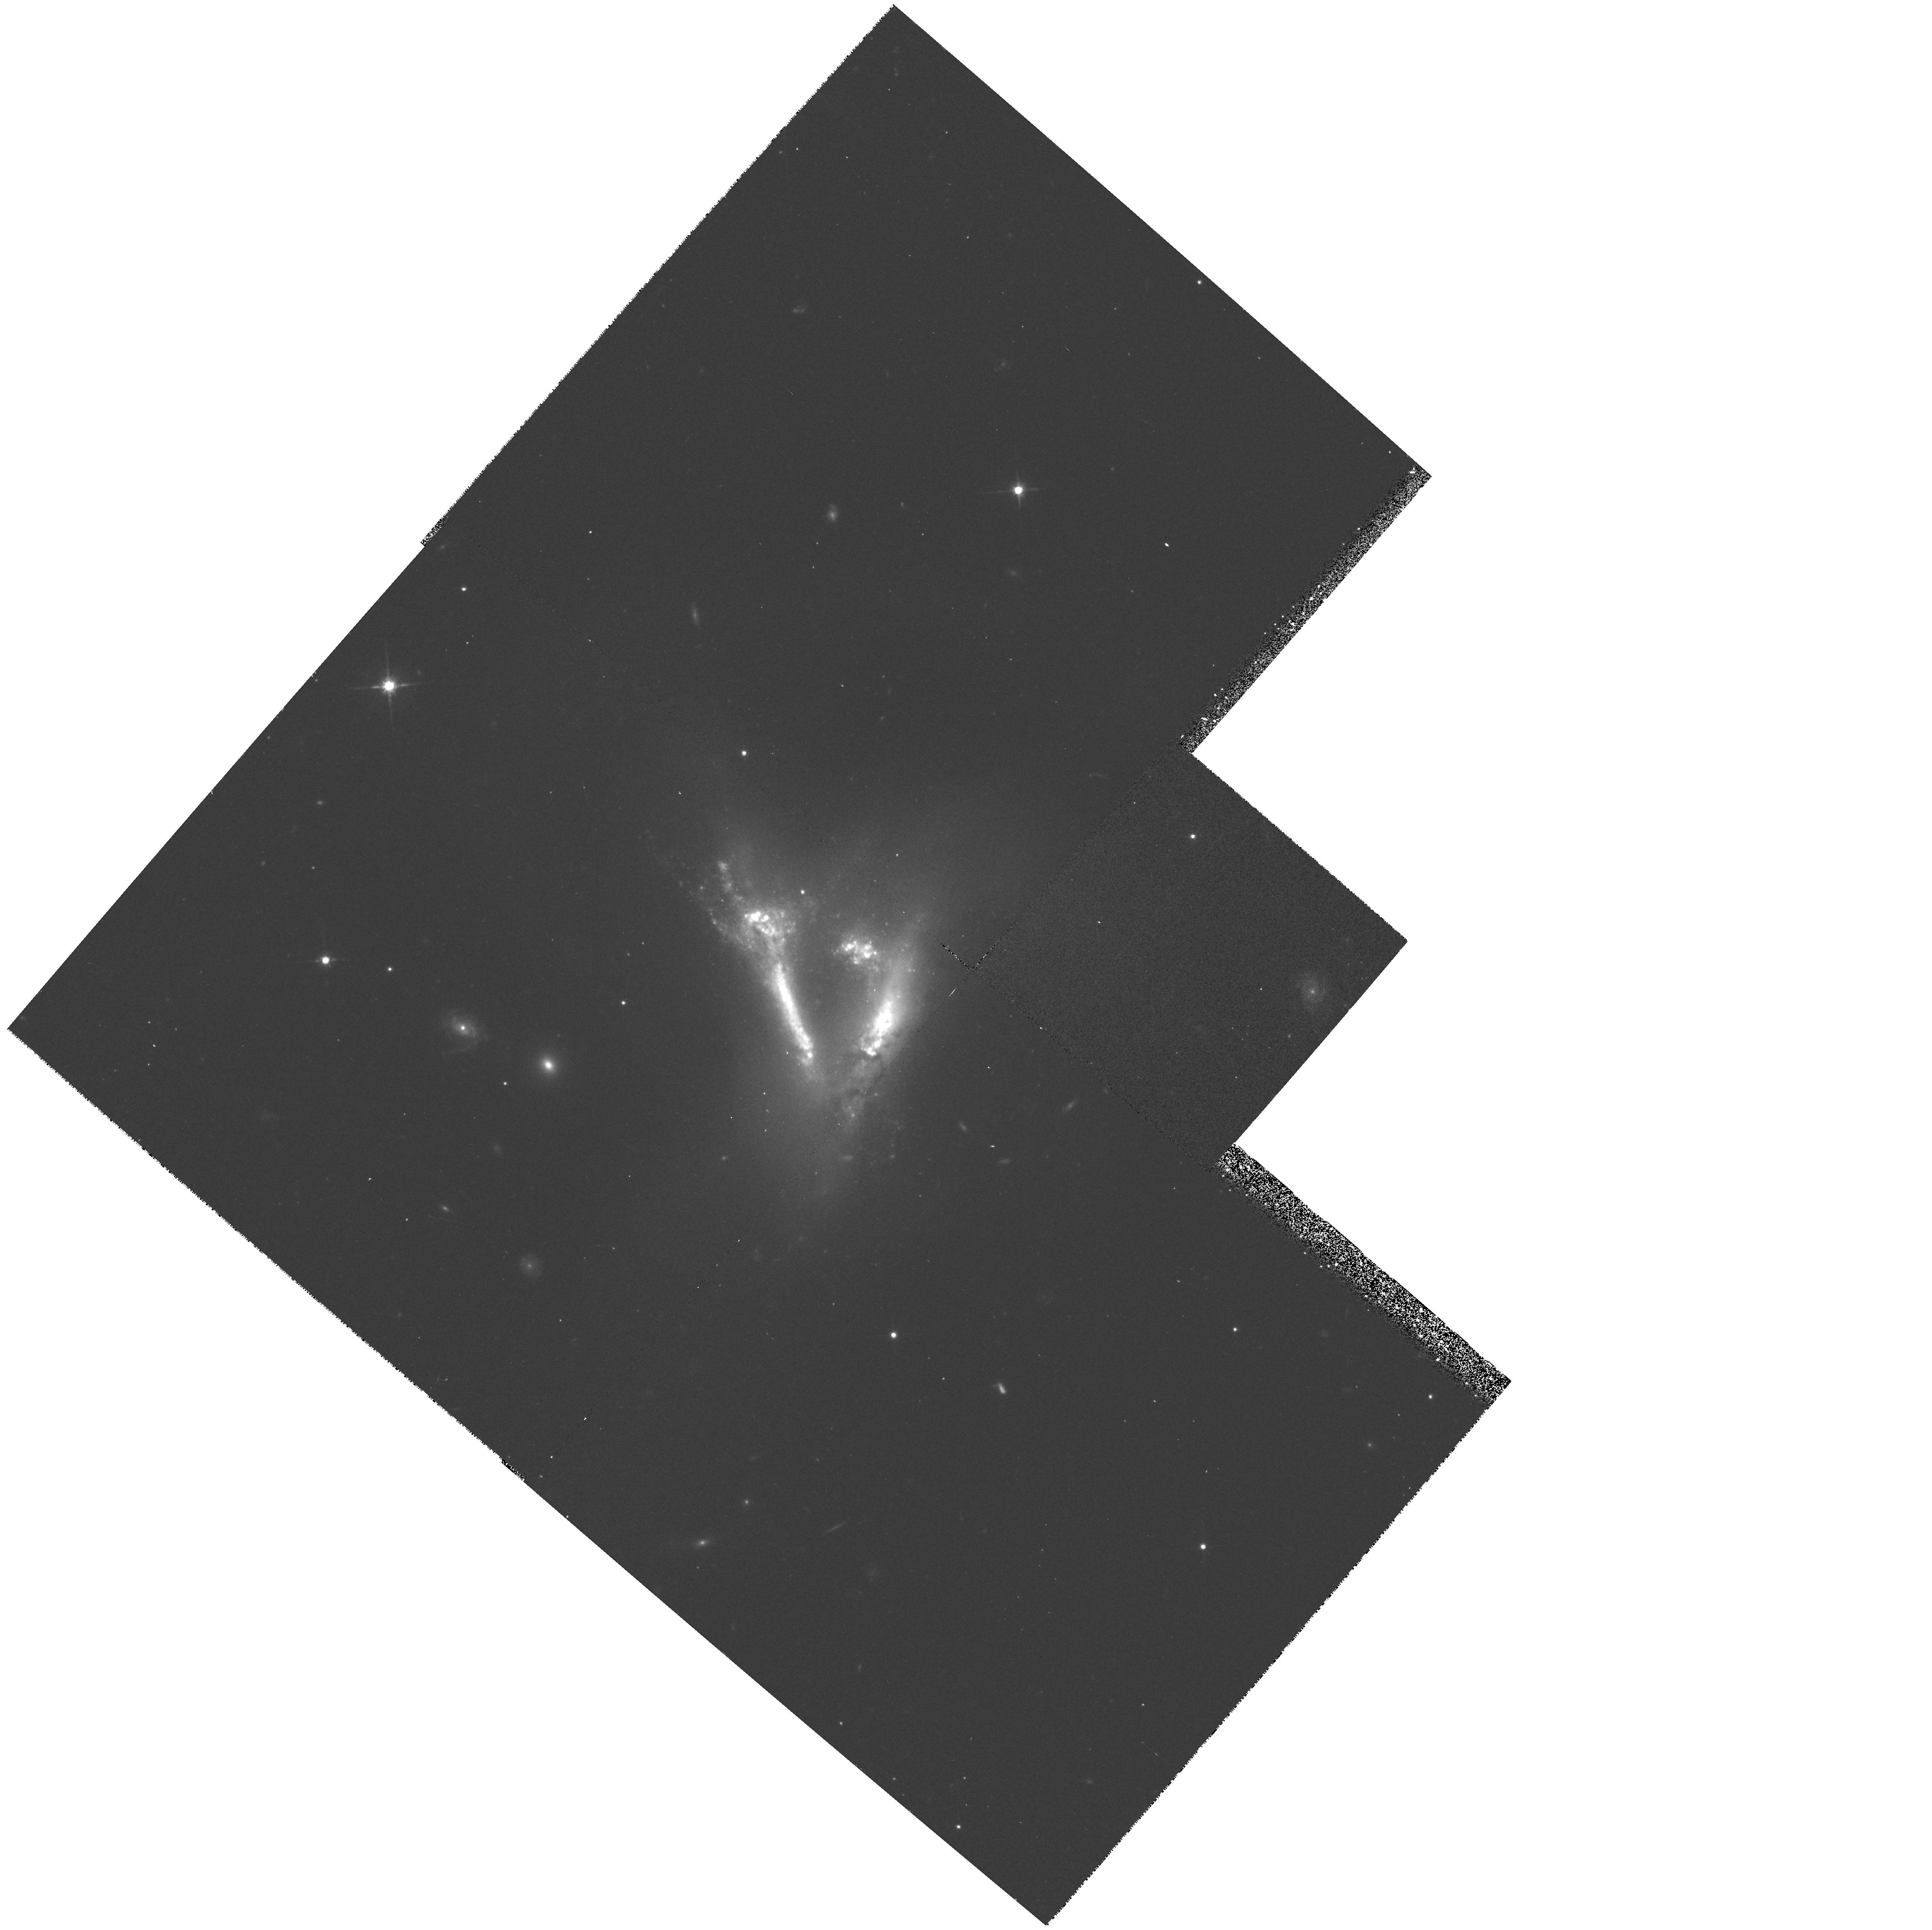
Target: IC2184
Instrument: WFPC2/PC
Filter: F814W
Exposure: 20 min
Observation ID: hst_6870_01_wfpc2_pc_f814w_u3hf01

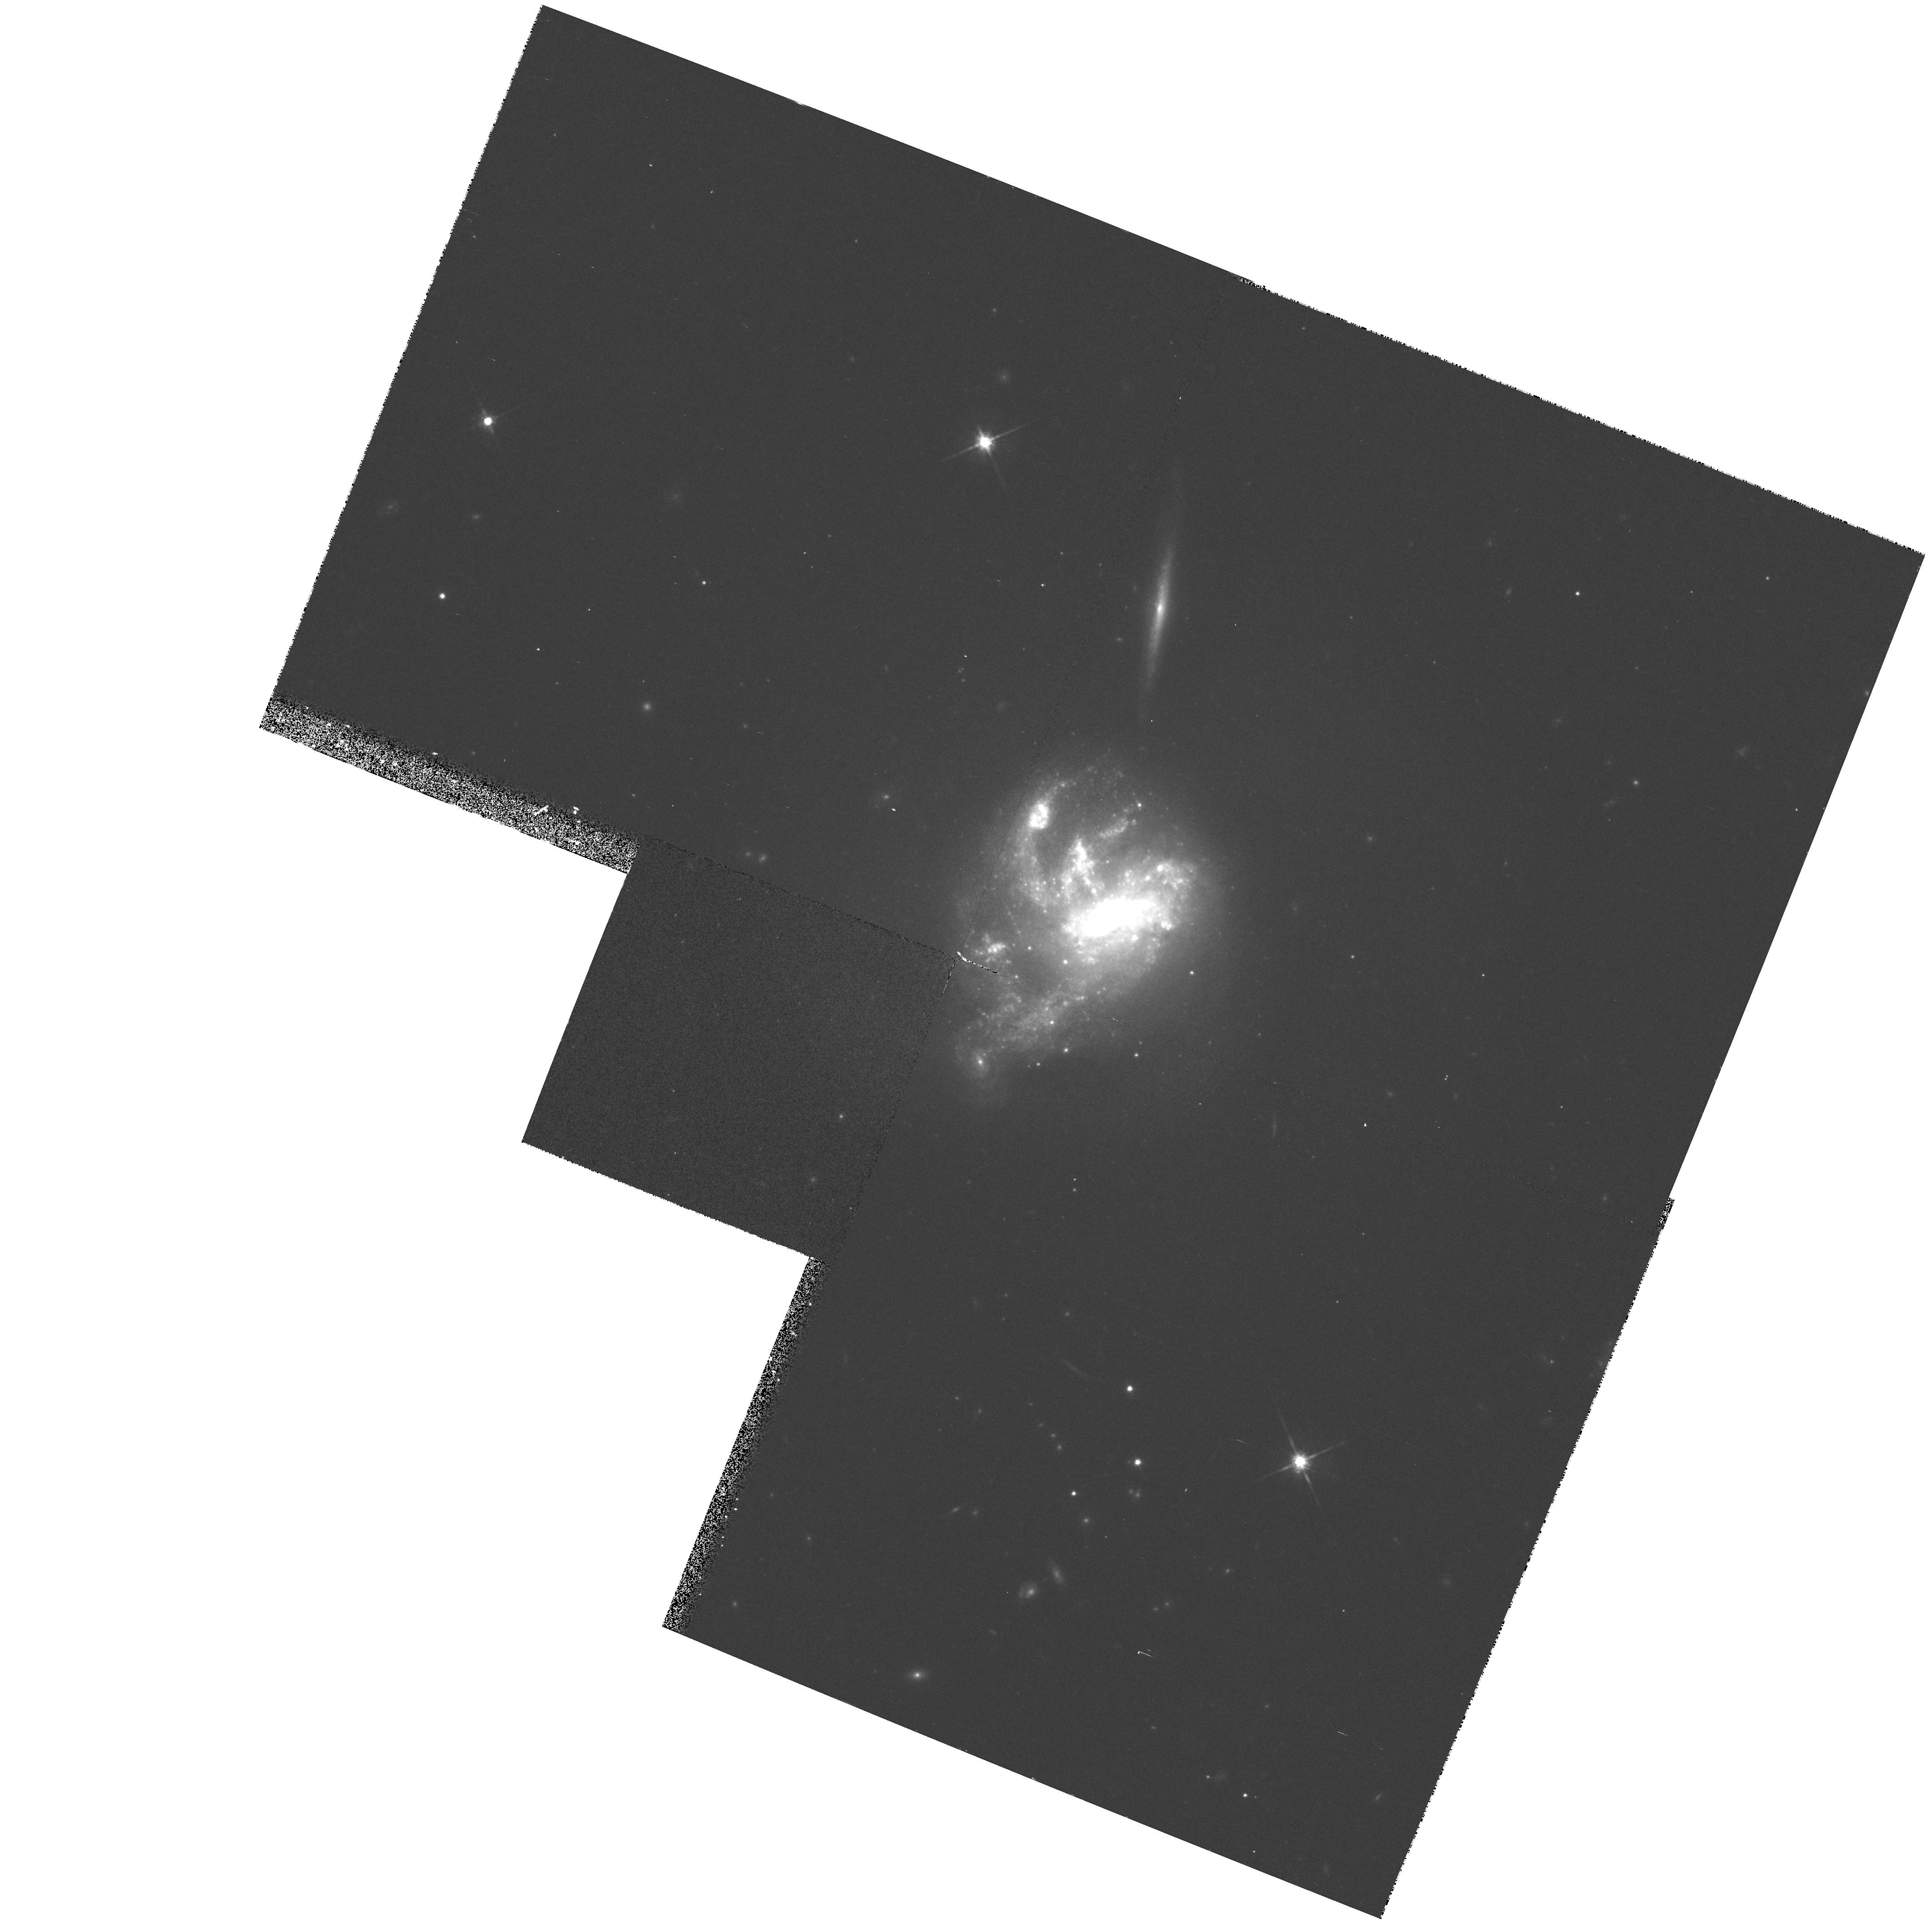
Target: NGC7673
Instrument: WFPC2/PC
Filter: F814W
Exposure: 13 min
Observation ID: hst_6870_02_wfpc2_pc_f814w_u3hf02

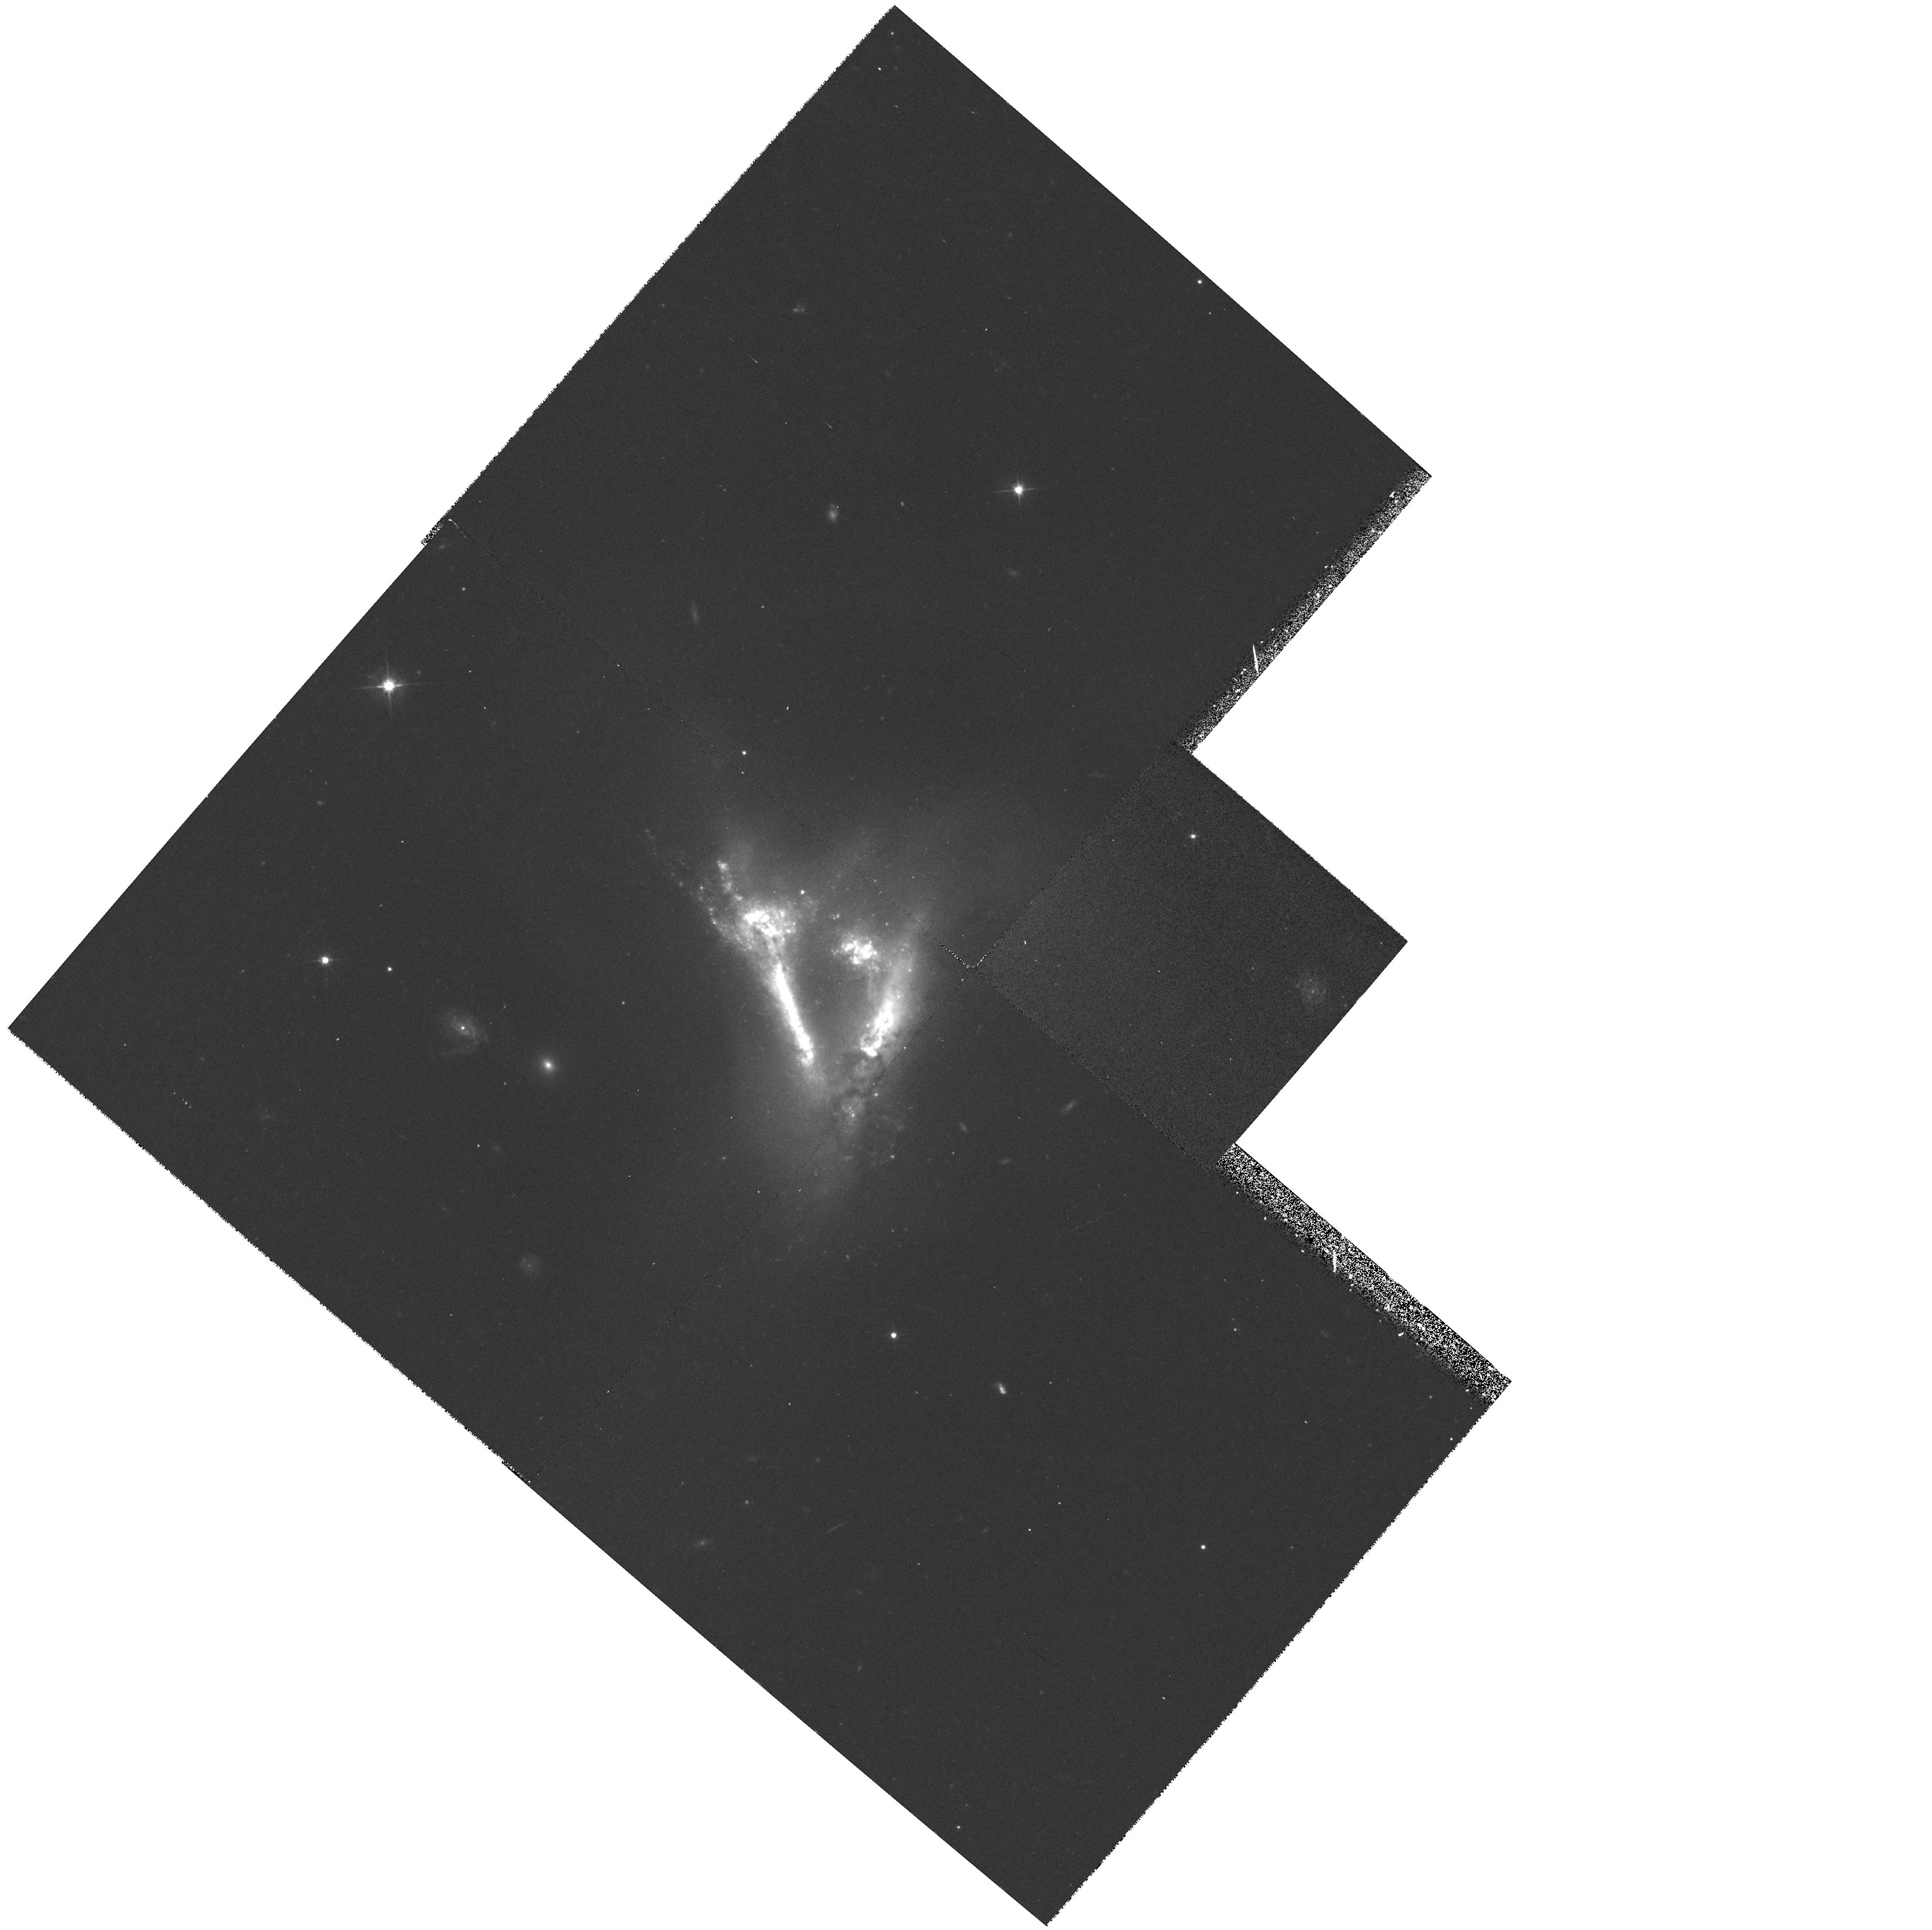
Target: IC2184
Instrument: WFPC2/PC
Filter: F555W
Exposure: 18 min
Observation ID: hst_6870_01_wfpc2_pc_f555w_u3hf01

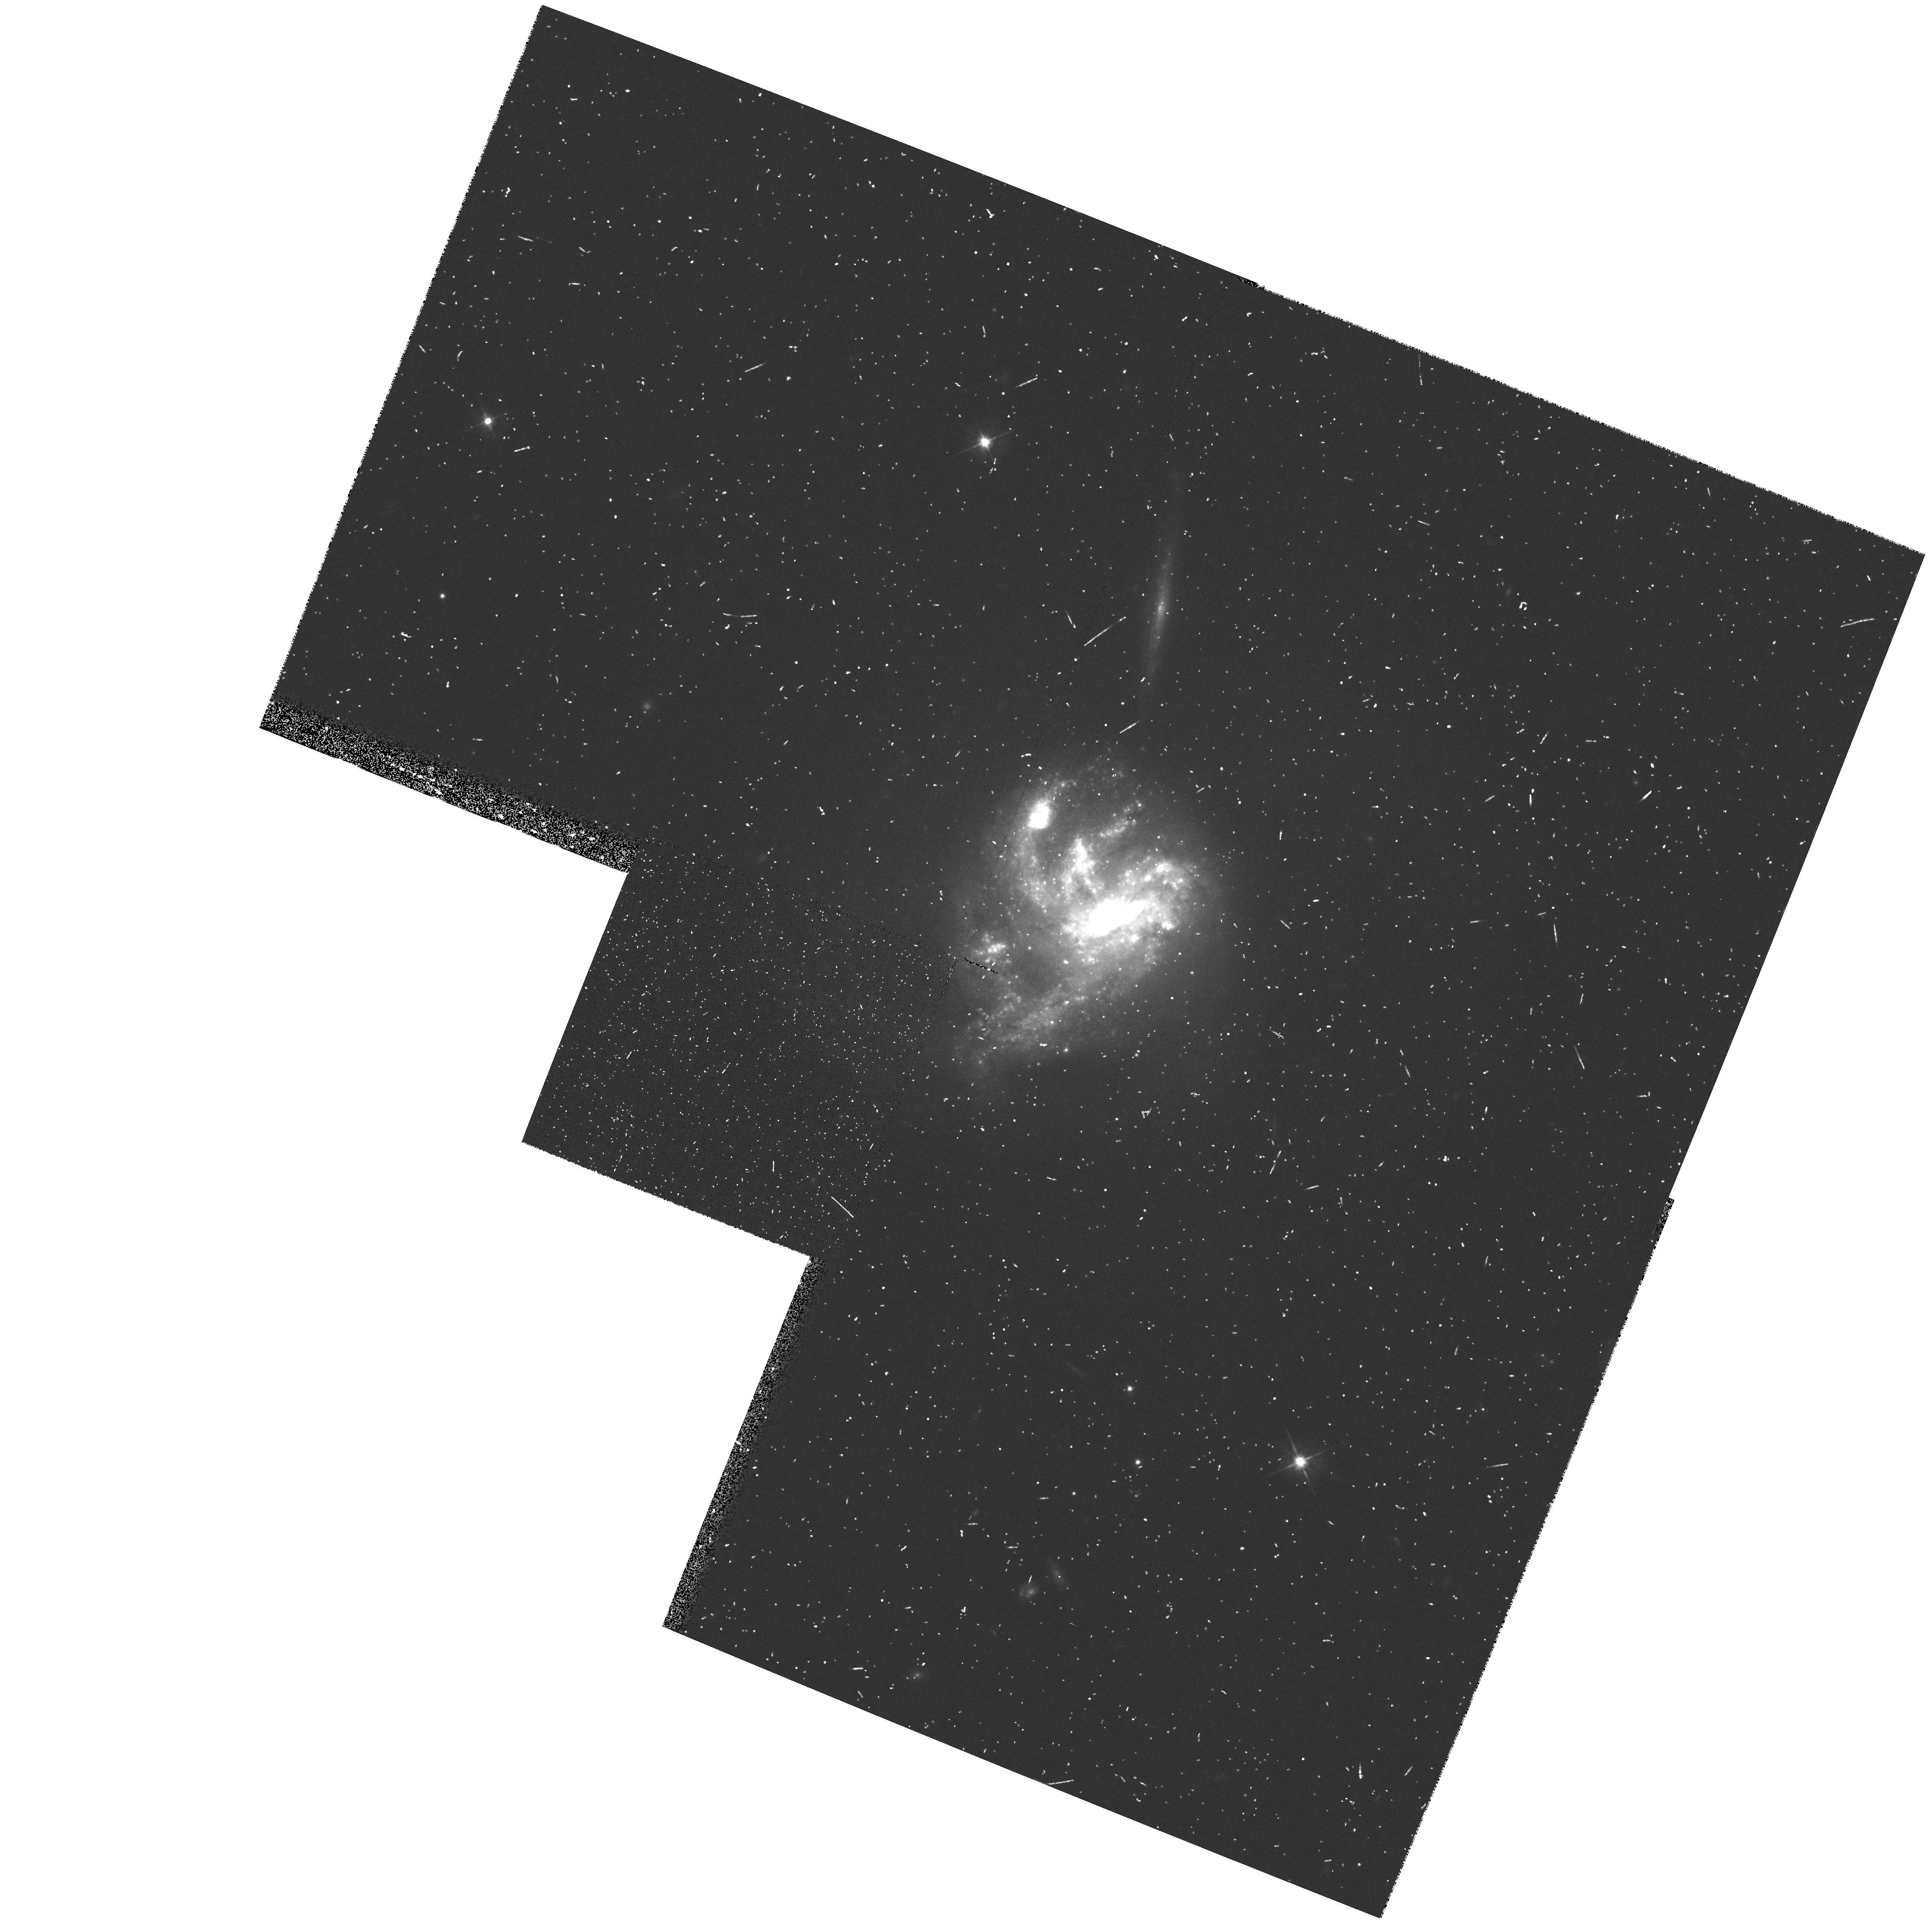
Target: NGC7673
Instrument: WFPC2/PC
Filter: F555W
Exposure: 10 min
Observation ID: hst_6870_02_wfpc2_pc_f555w_u3hf02

STAR FORMATION IN CLUMPY IRREGULAR GALAXIES (PI: Trauger, John)

Clumpy irregular galaxies have "hyper-active" levels of star-forming activity which is concentrated into luminous OB star complexes. These complexes are at best marginally resolved from the ground. The objective of this program is to resolve and measure the structures of star-forming clumps in two of the best examples of this class of galaxy with the goal of understanding the type of stellar populations produced by this intense mode of star formation.